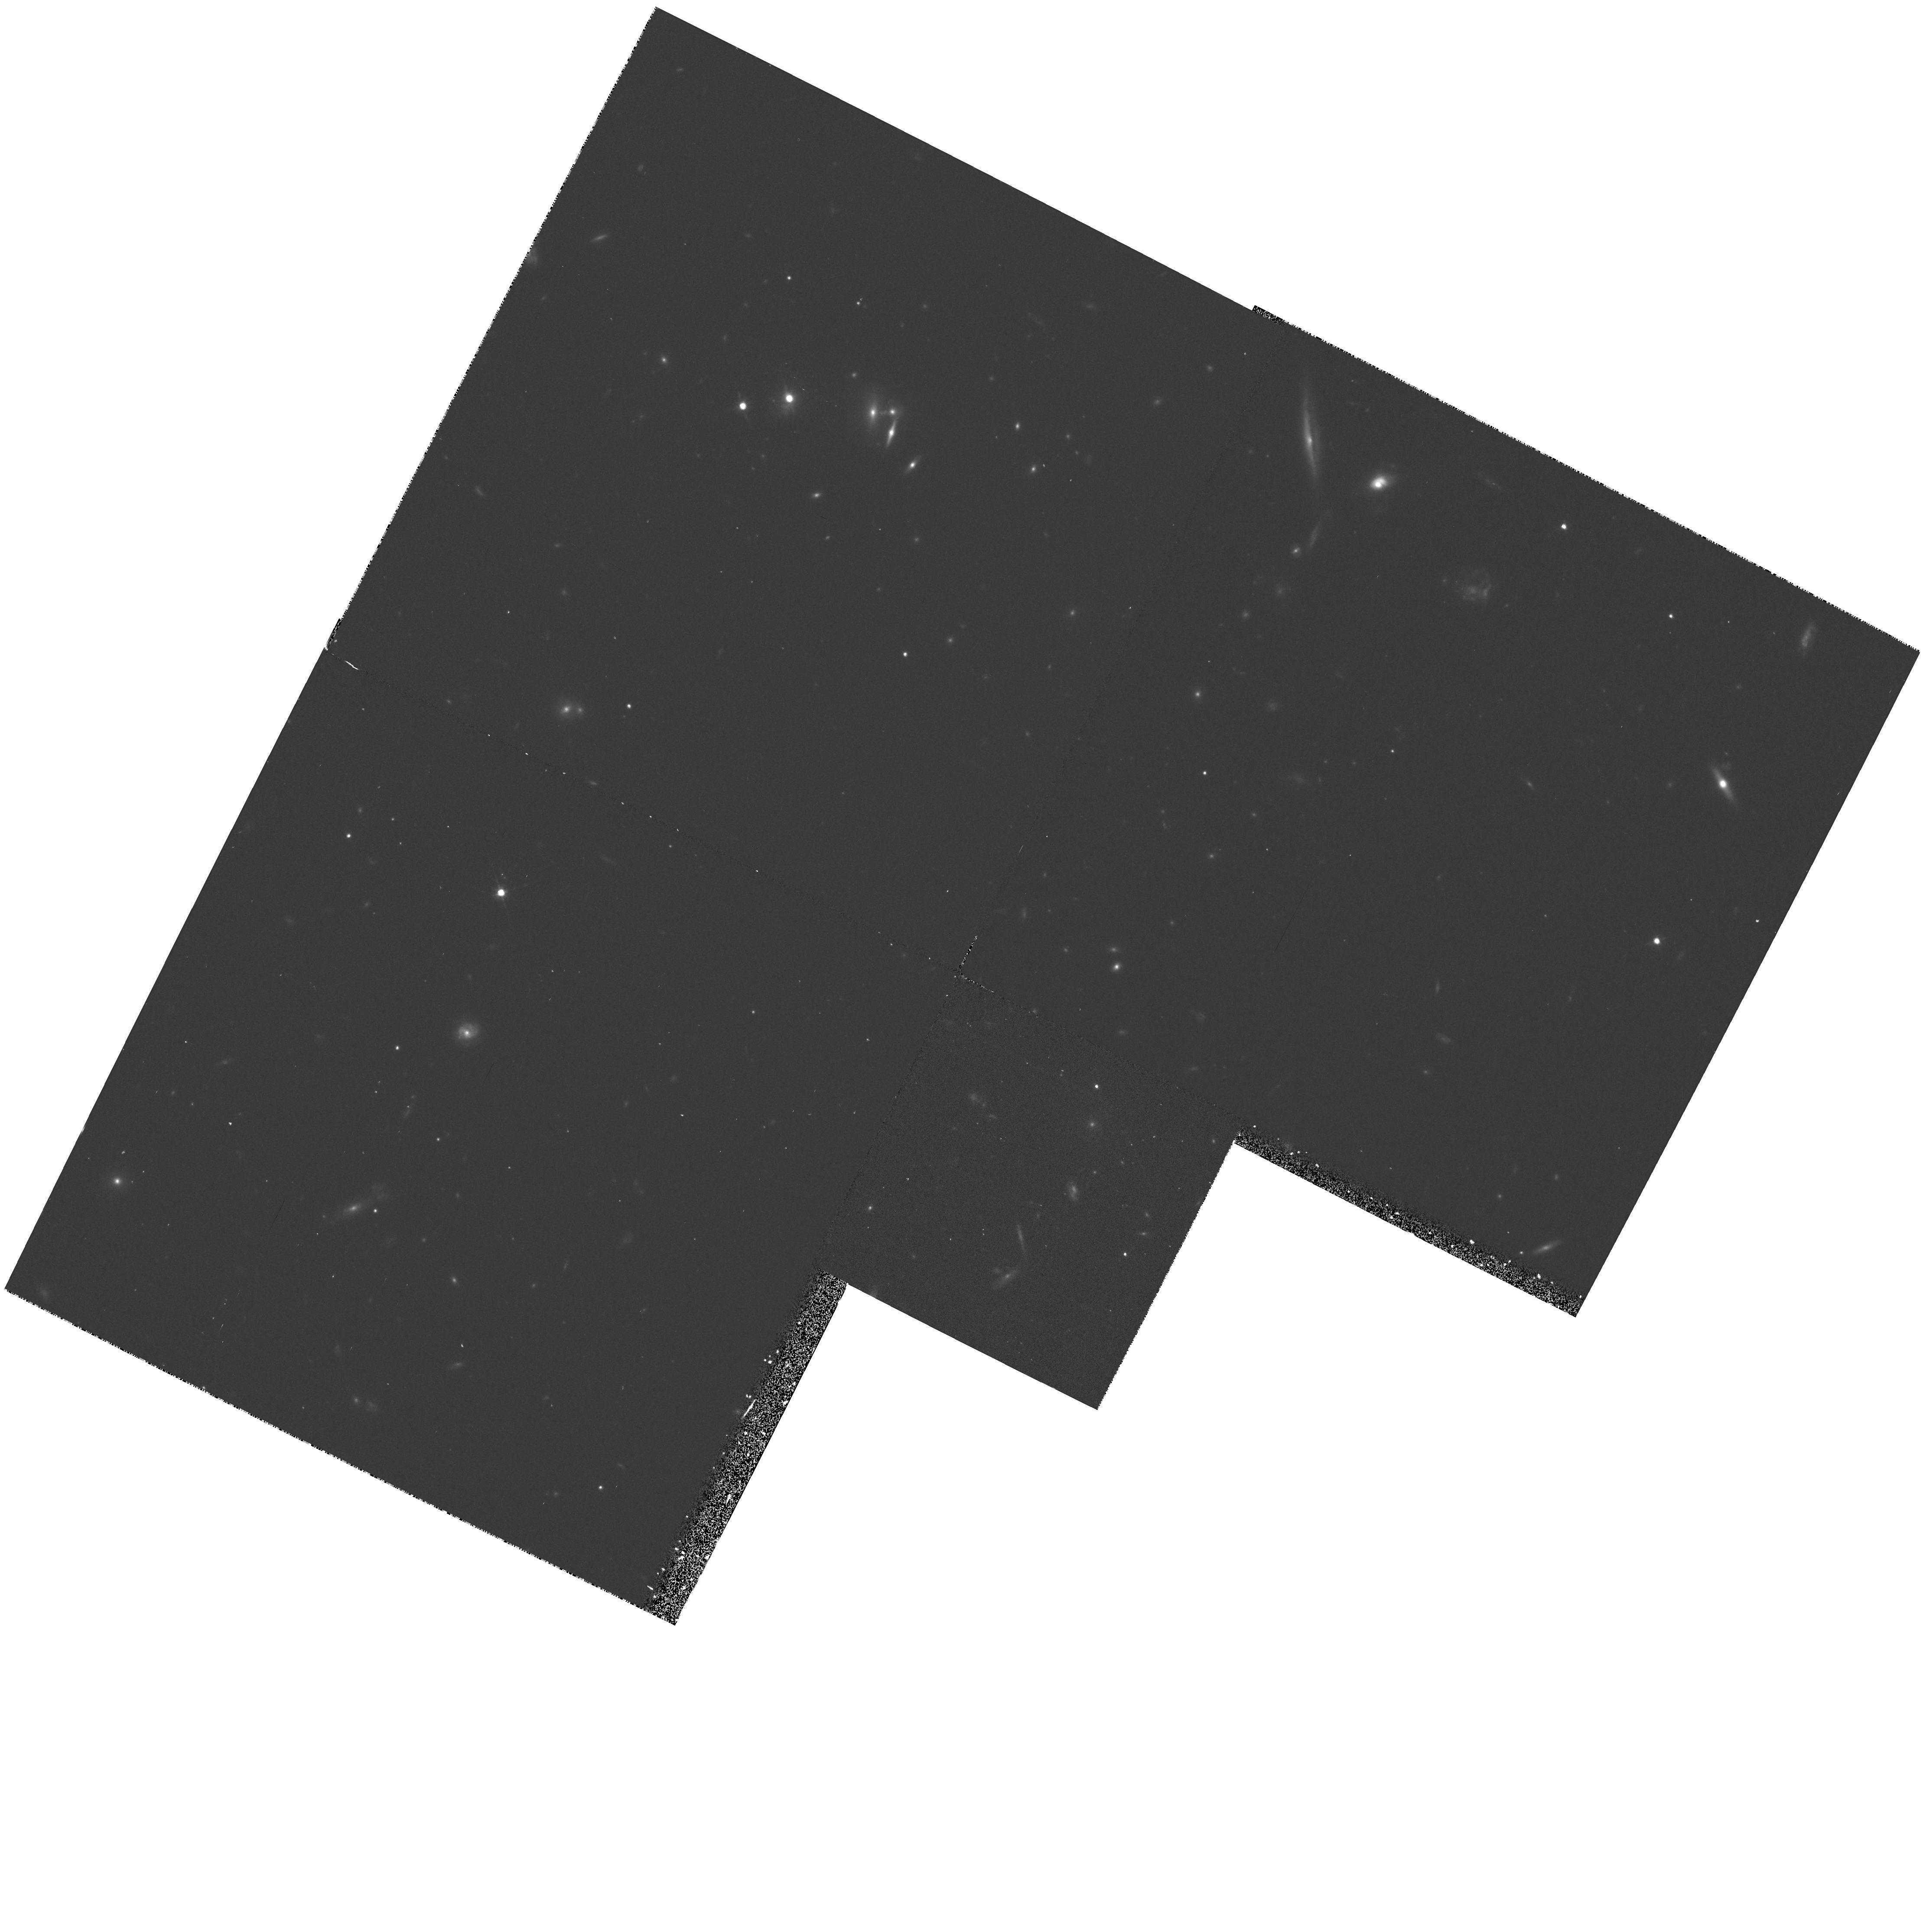
Target: MC1548+114A. Instrument: WFPC2/PC. Filter: F702W. Exposure: 23 min. Observation ID: hst_5682_02_wfpc2_pc_f702w_u2jk02

UV SPECTRA OF LOW-REDSHIFT-QSOS AUGMENTATION: CYCLE 4 CARRYOVER (PI: Burbidge, Margaret)

This proposal contains observations which will help to complete a number of FOS IDT scientific programs. These programs are not in direct conflict with approved GO or GTO programs, but explore wavelength or signal-to-noise regimes not covered by other programs, or else they concentrate on objects of special interest. These programs will lead to a better understanding of the structure and kinematics of the broad-line region by studies of very high signal-to-noise line profiles in low redshift QSOs. The same data will also provide measurements of weak lines which will lead to improved photoionization models. This data set will yield high quality absorption line data for studies of specific absorption line systems and an independent sample for studies of absorption line evolution.